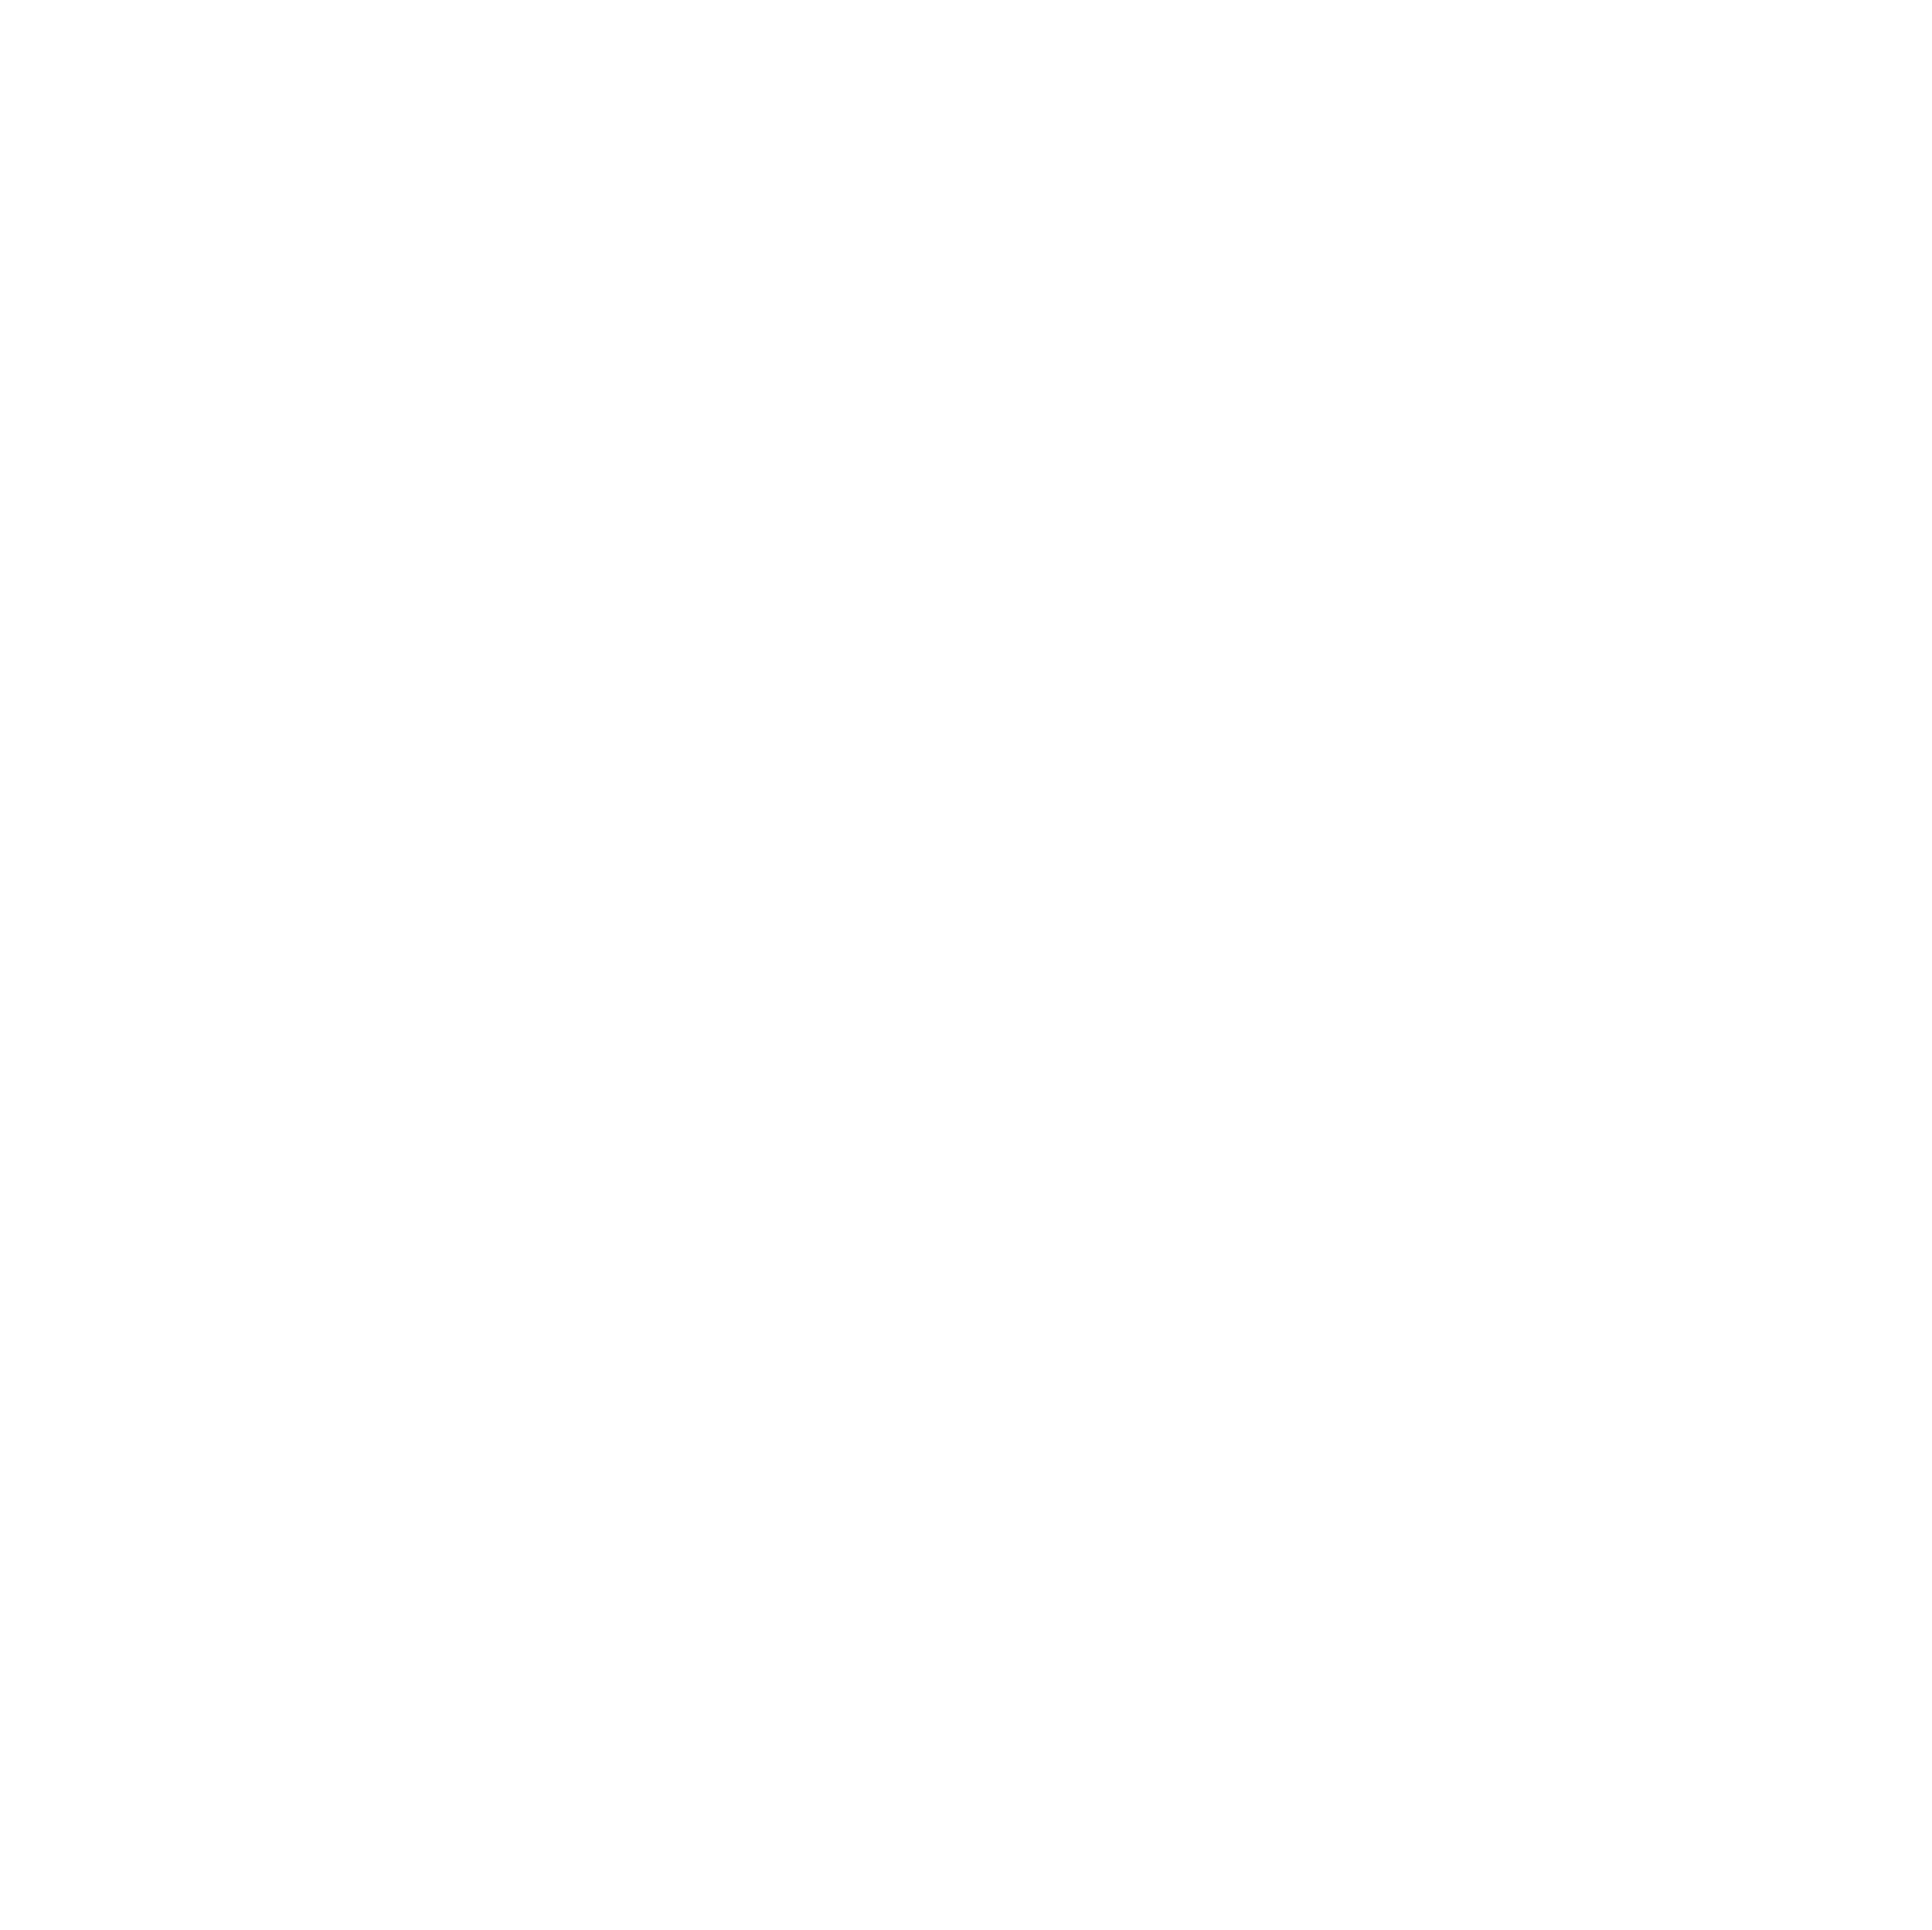
Target: CD-40-8434. Instrument: ACS/SBC. Filter: F150LP. Exposure: 2 min. Observation ID: hst_17127_01_acs_sbc_f150lp_jewk01

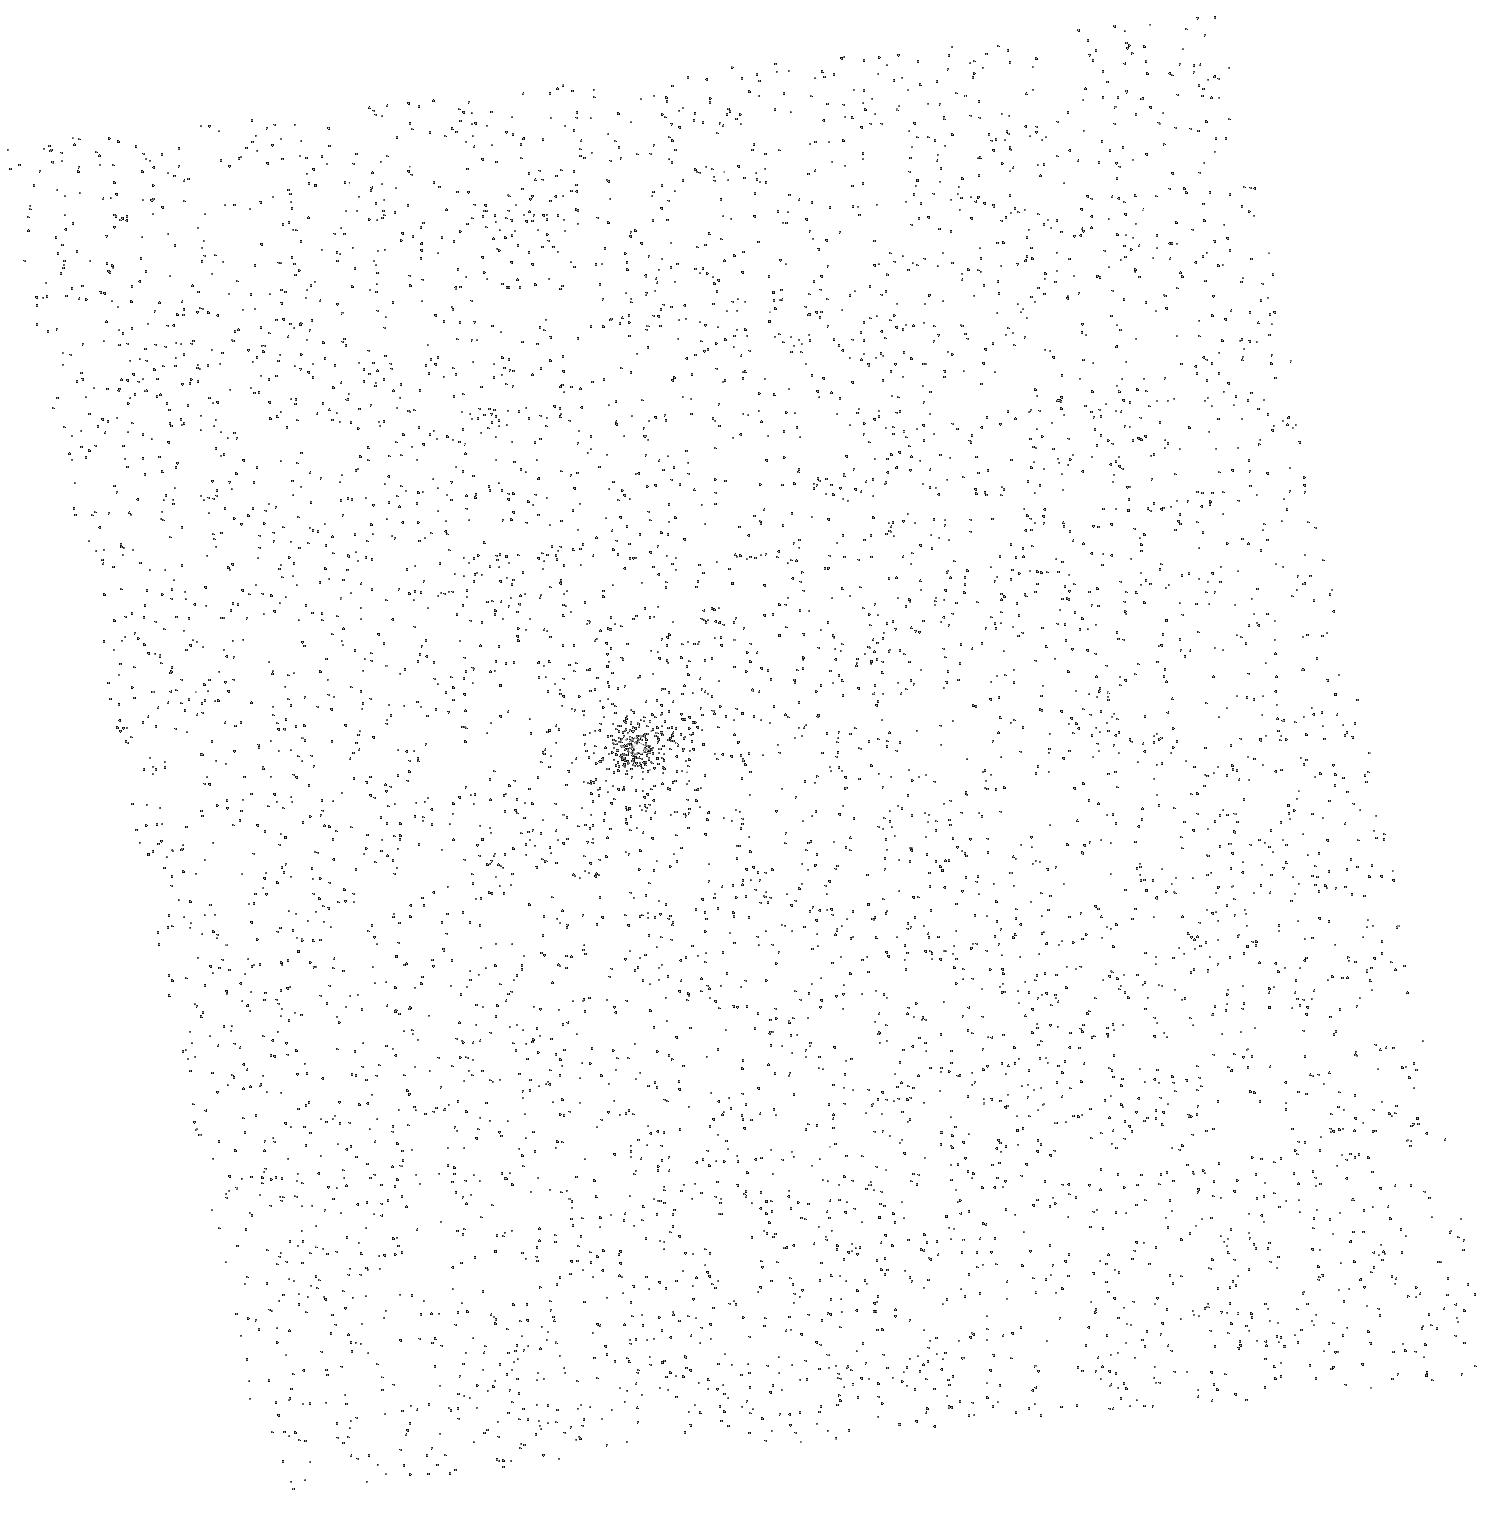
Target: CD-40-8434. Instrument: ACS/SBC. Filter: F150LP. Exposure: 2 min. Observation ID: hst_17127_02_acs_sbc_f150lp_jewk02

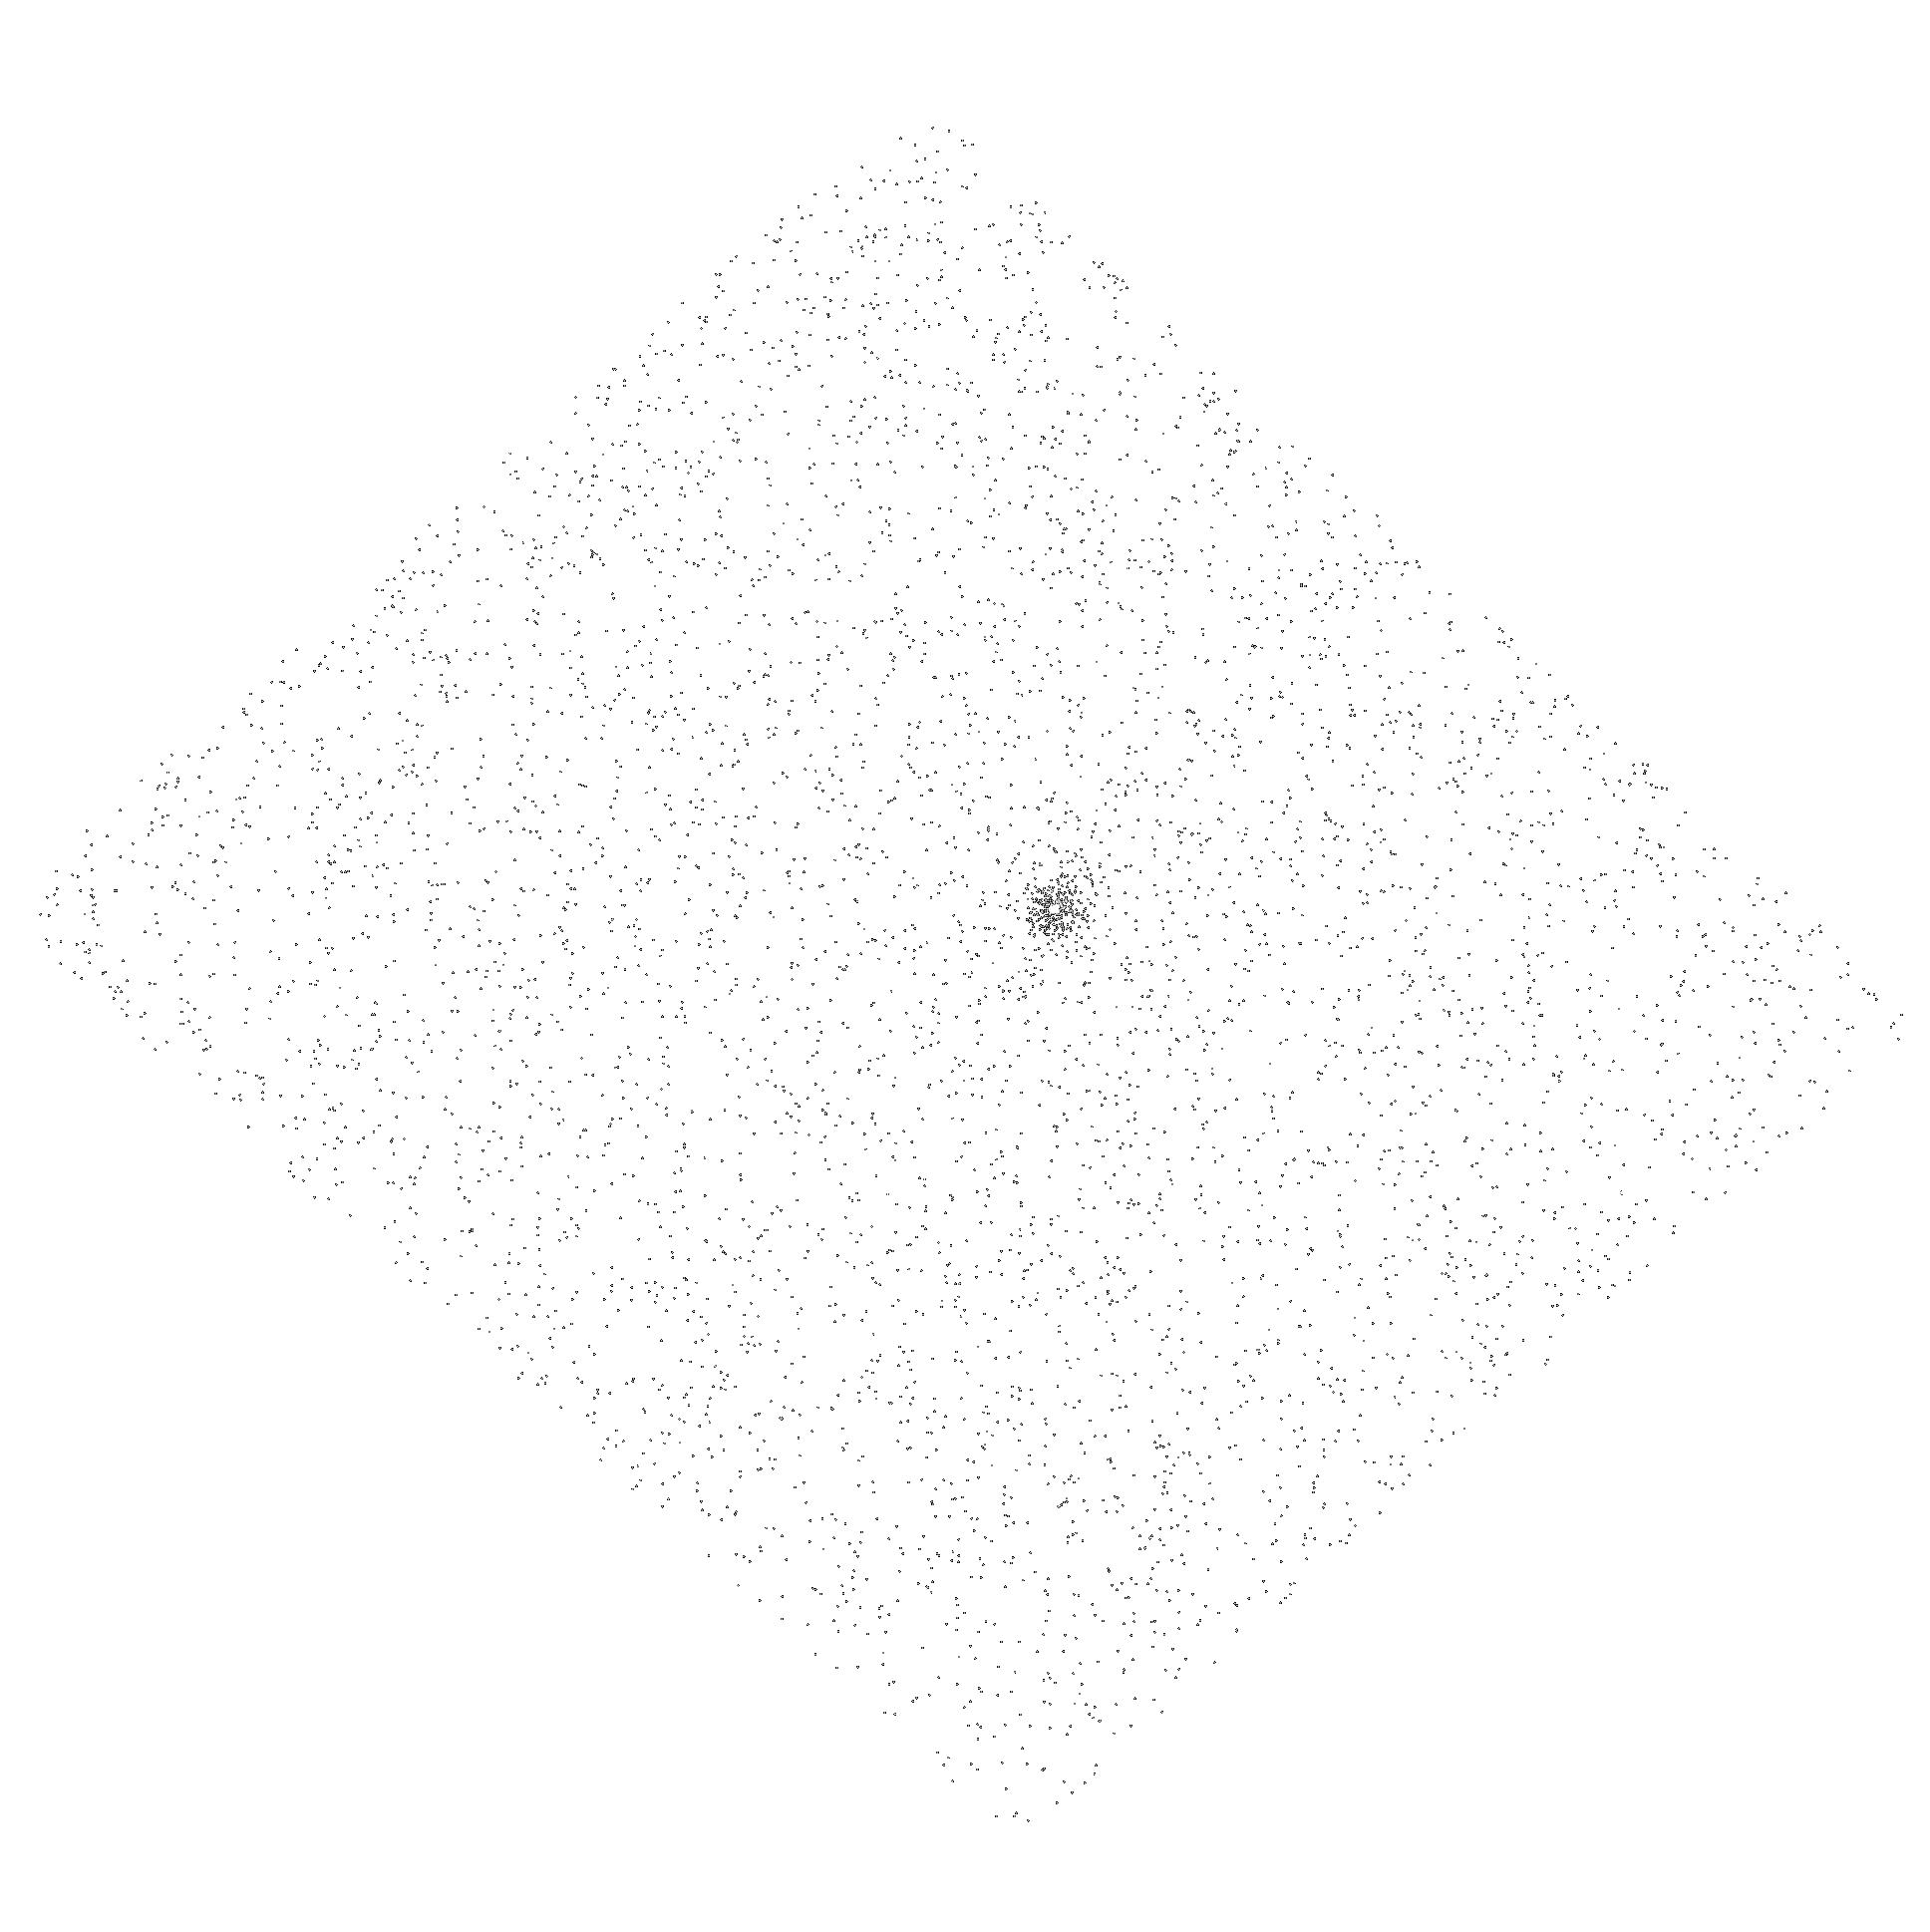
Target: CD-40-8434. Instrument: ACS/SBC. Filter: F150LP. Exposure: 2 min. Observation ID: hst_17127_04_acs_sbc_f150lp_jewk04

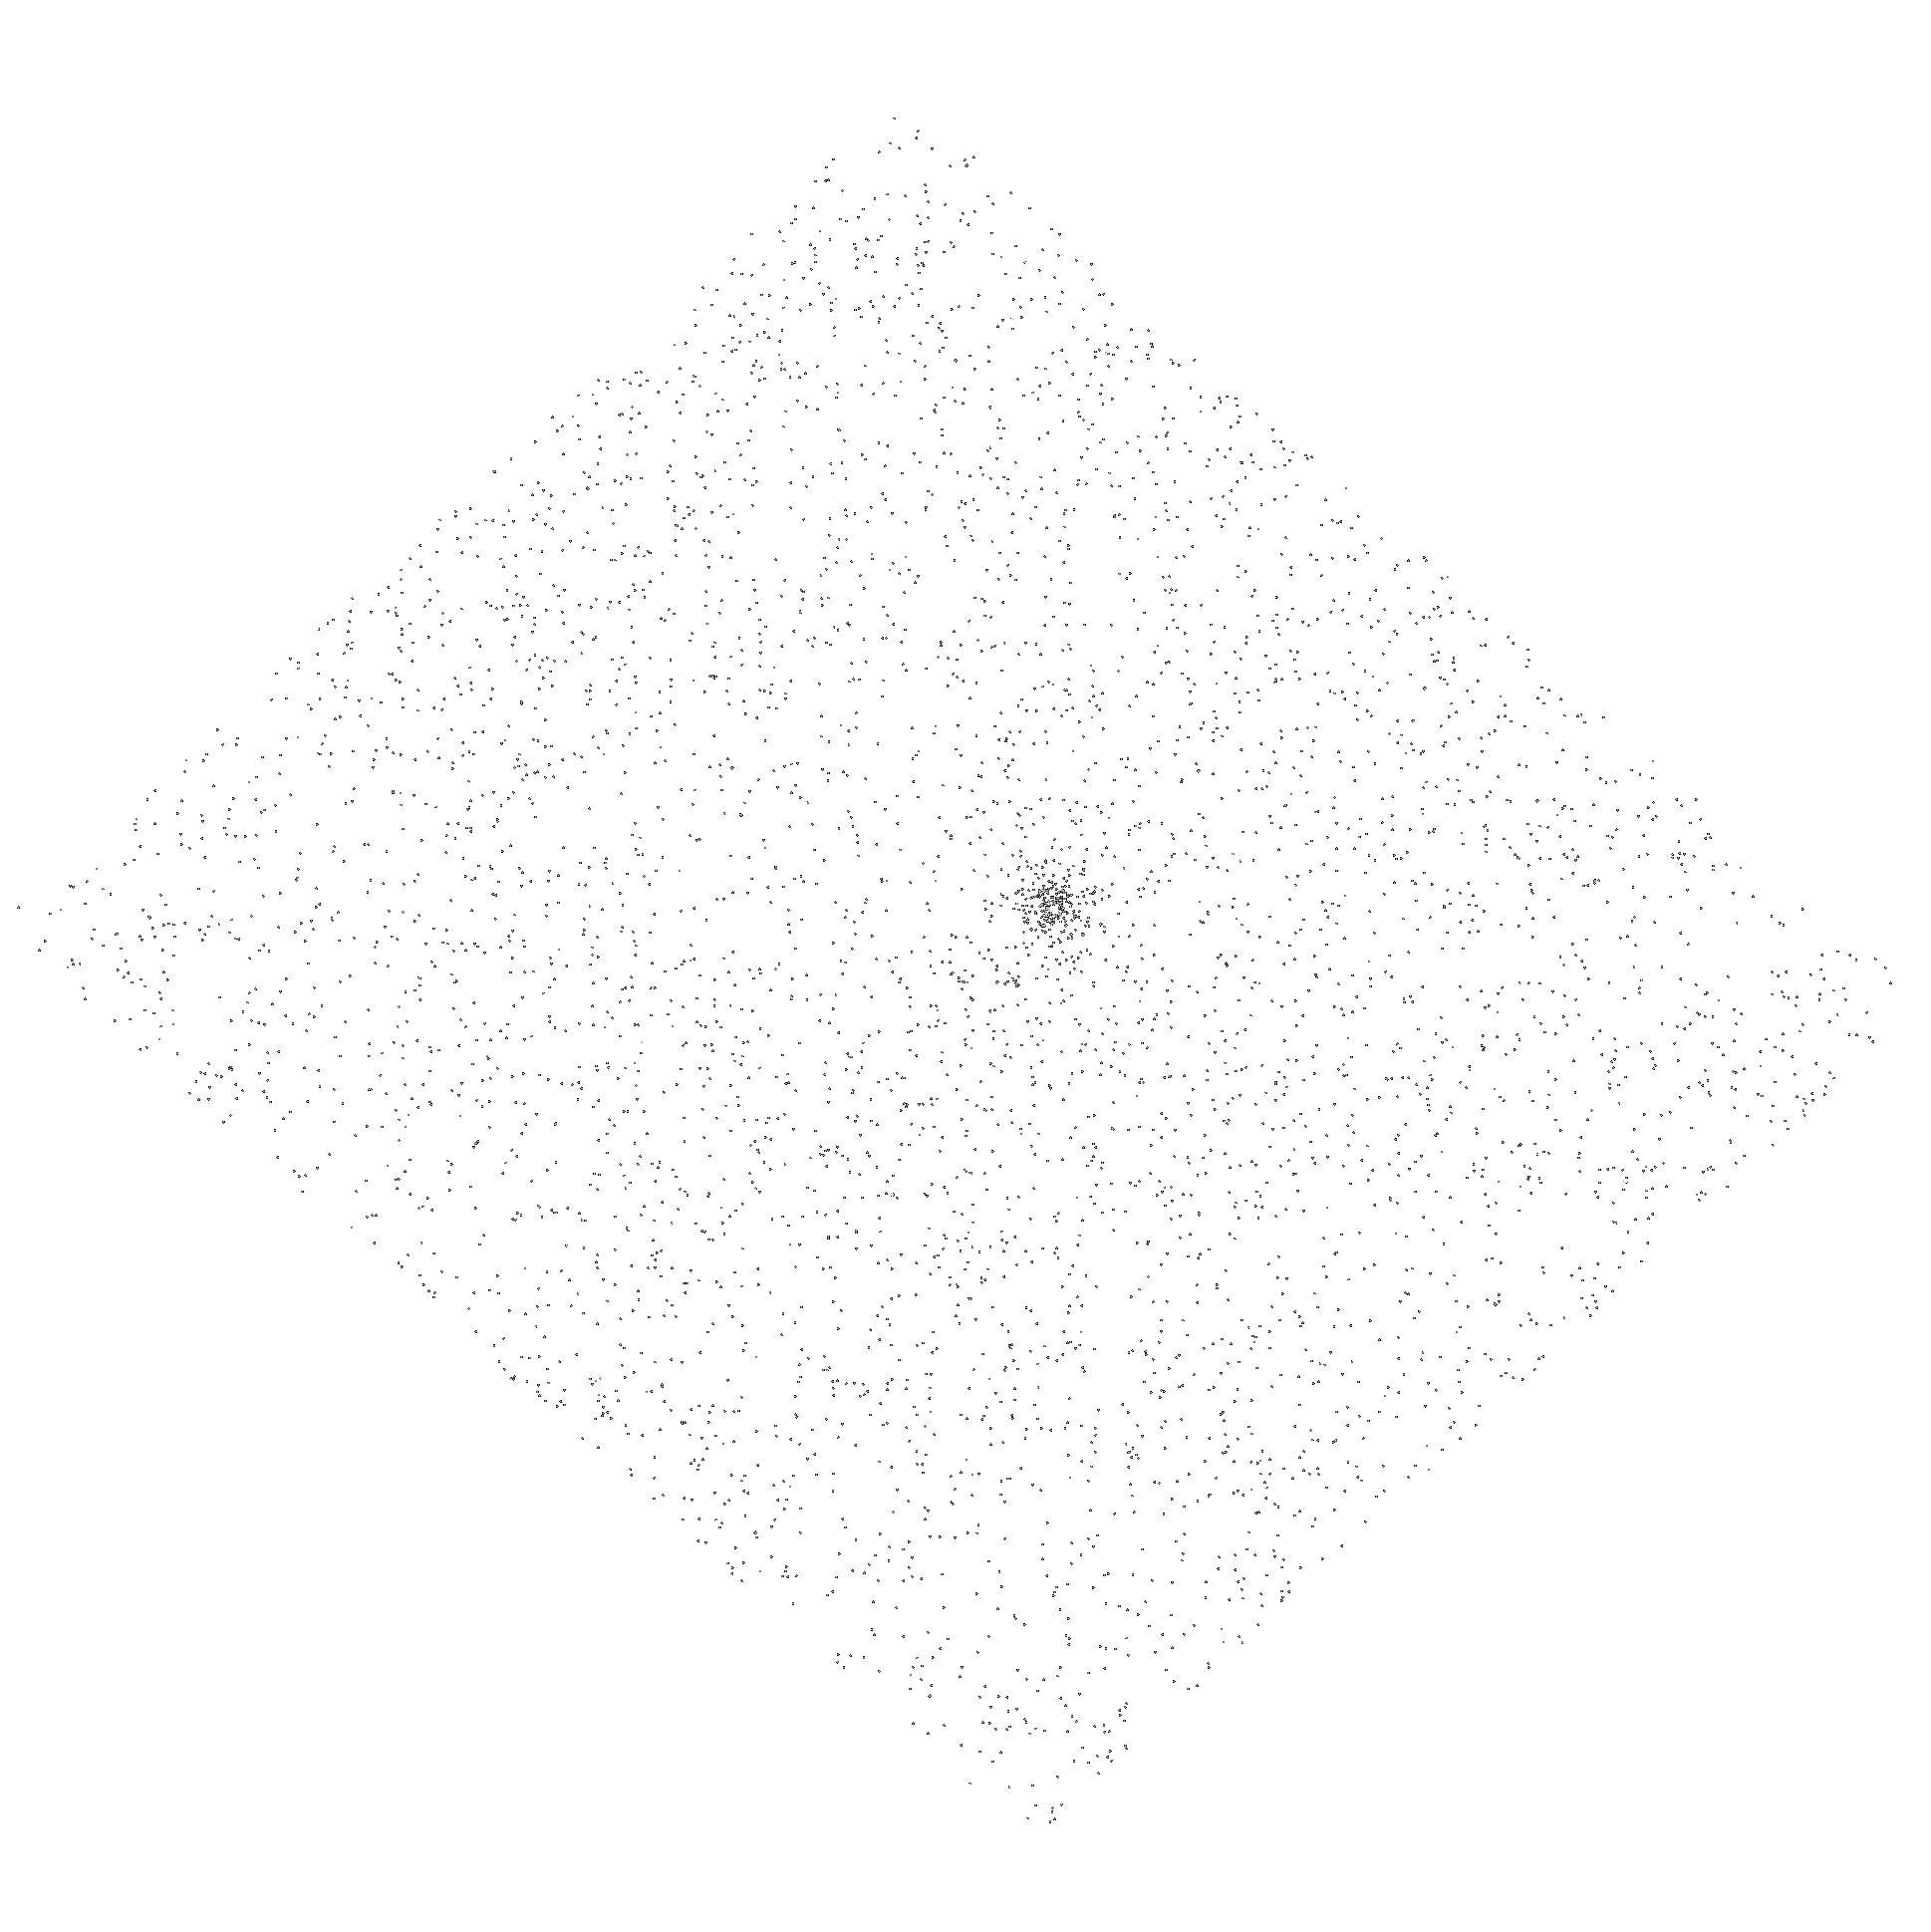
Target: CD-40-8434. Instrument: ACS/SBC. Filter: F150LP. Exposure: 2 min. Observation ID: hst_17127_06_acs_sbc_f150lp_jewk06

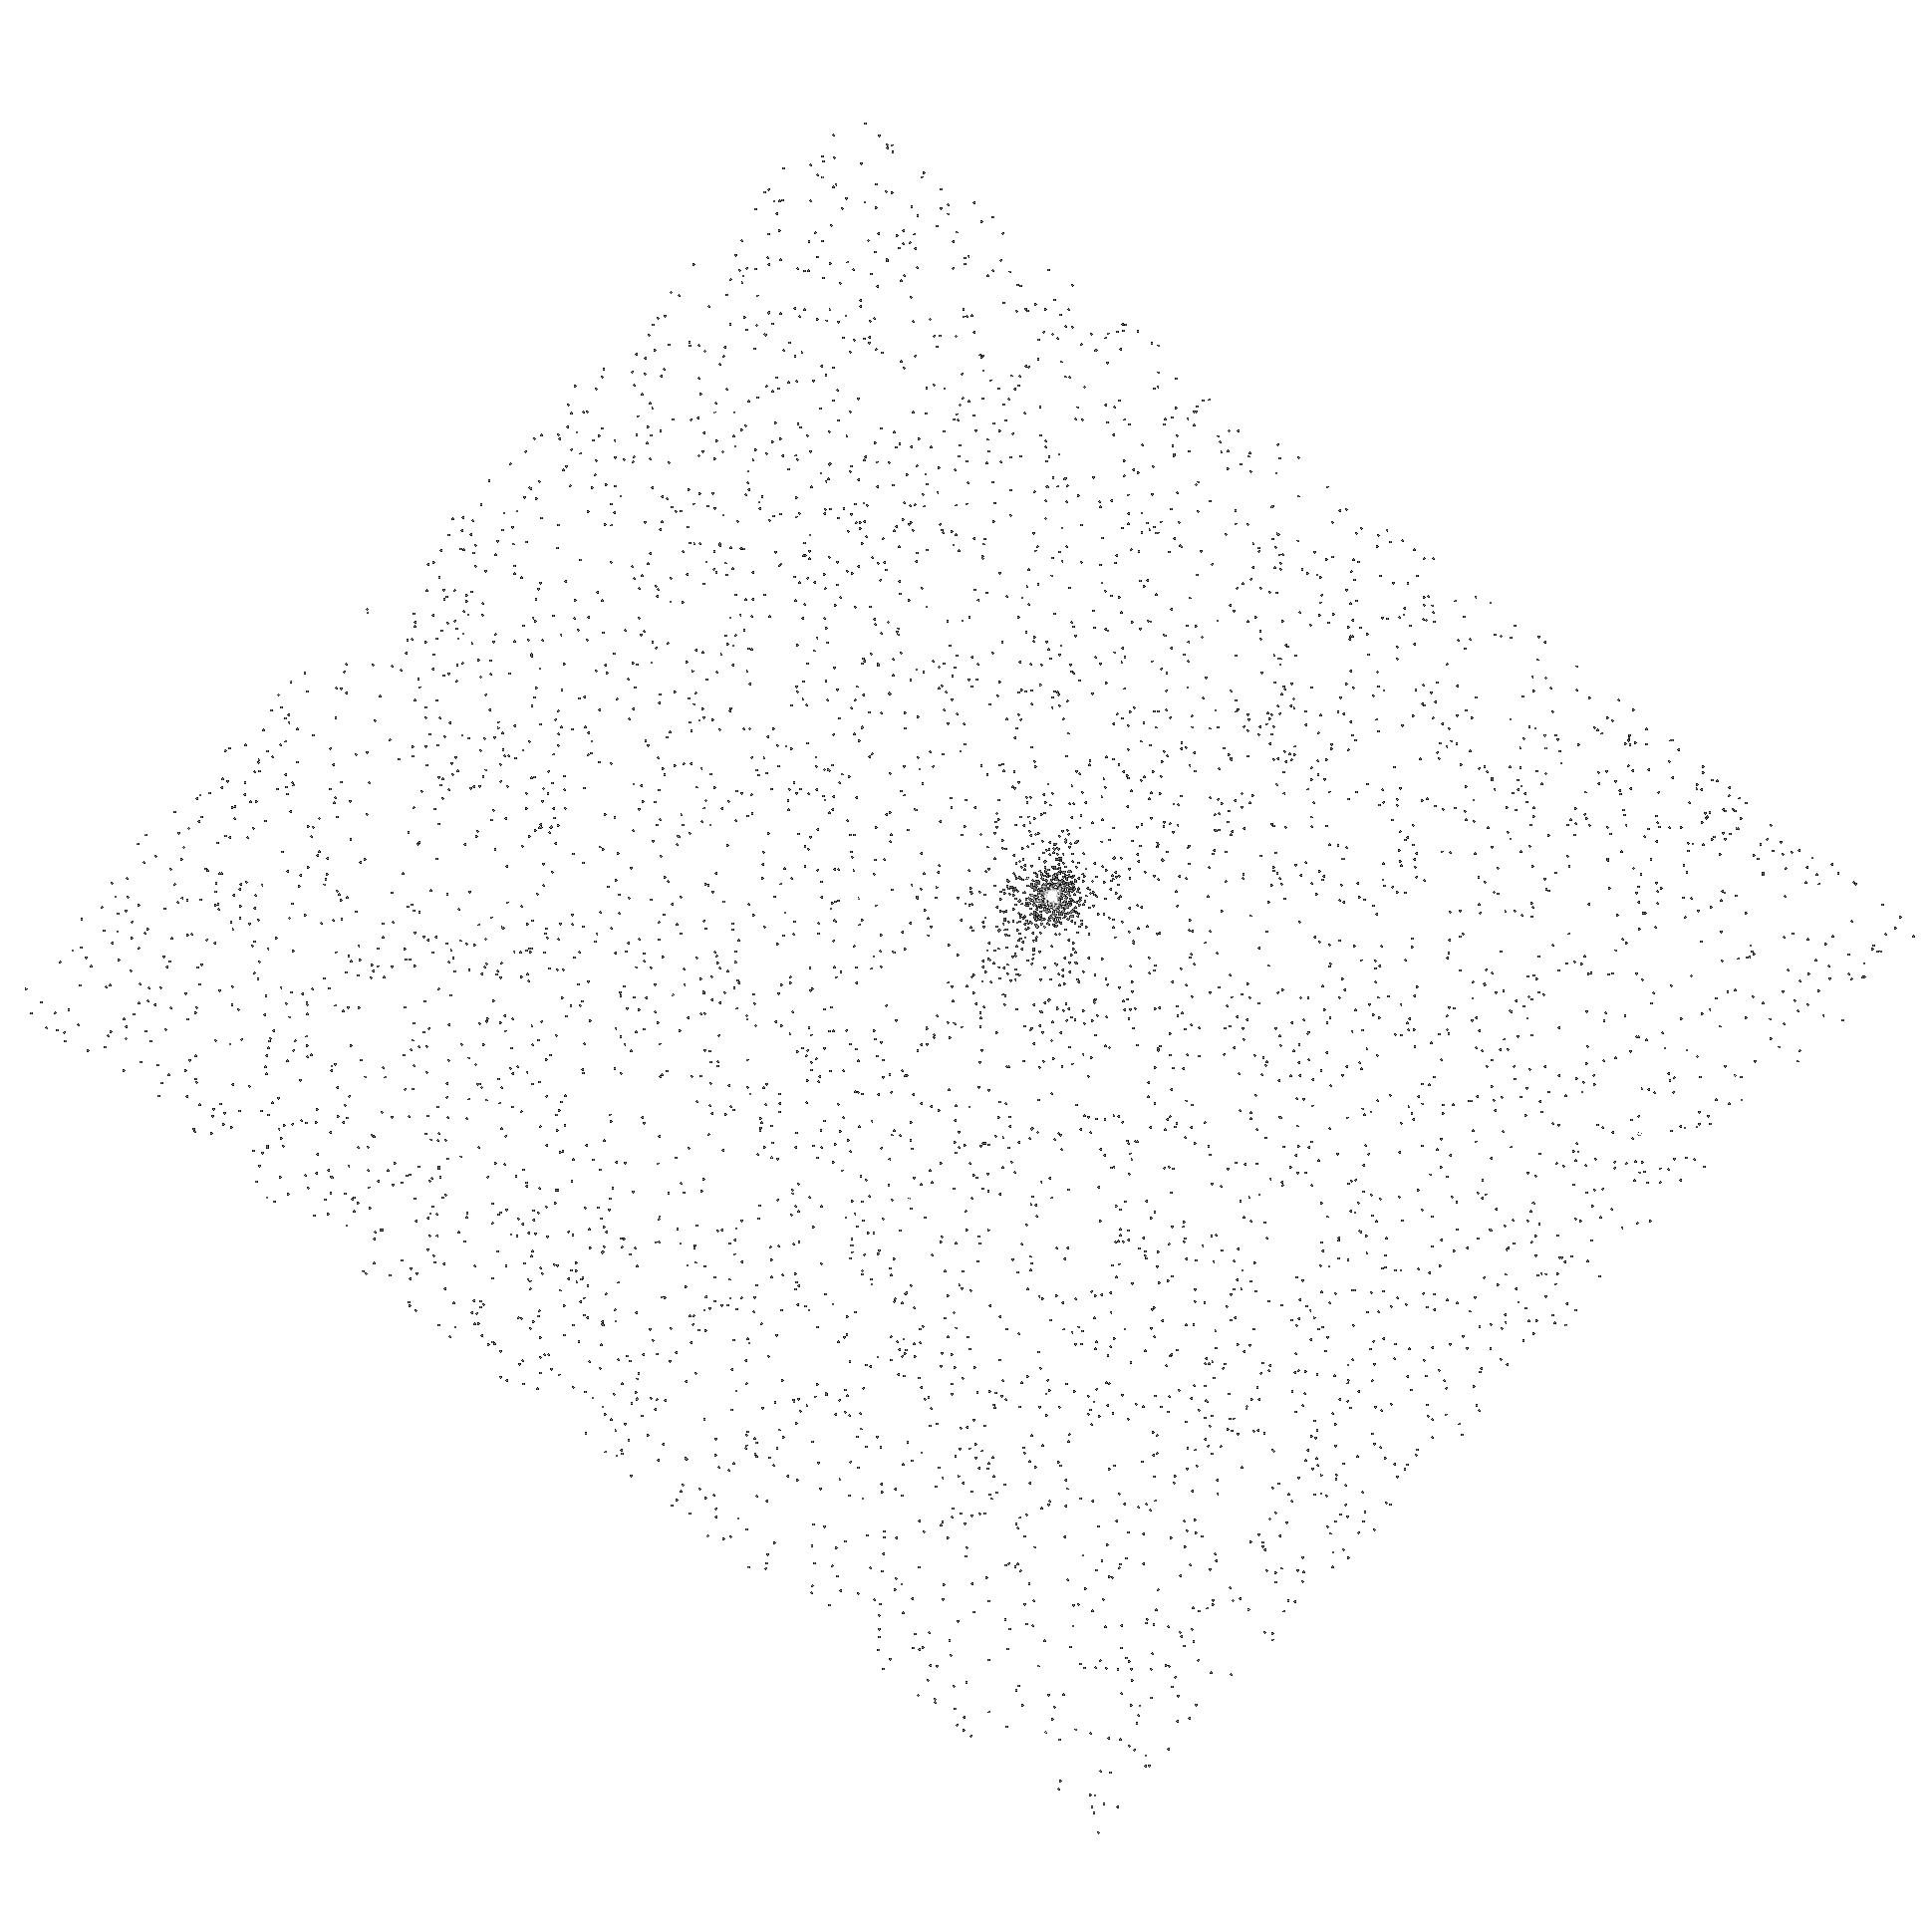
Target: CD-40-8434. Instrument: ACS/SBC. Filter: F150LP. Exposure: 2 min. Observation ID: hst_17127_05_acs_sbc_f150lp_jewk05

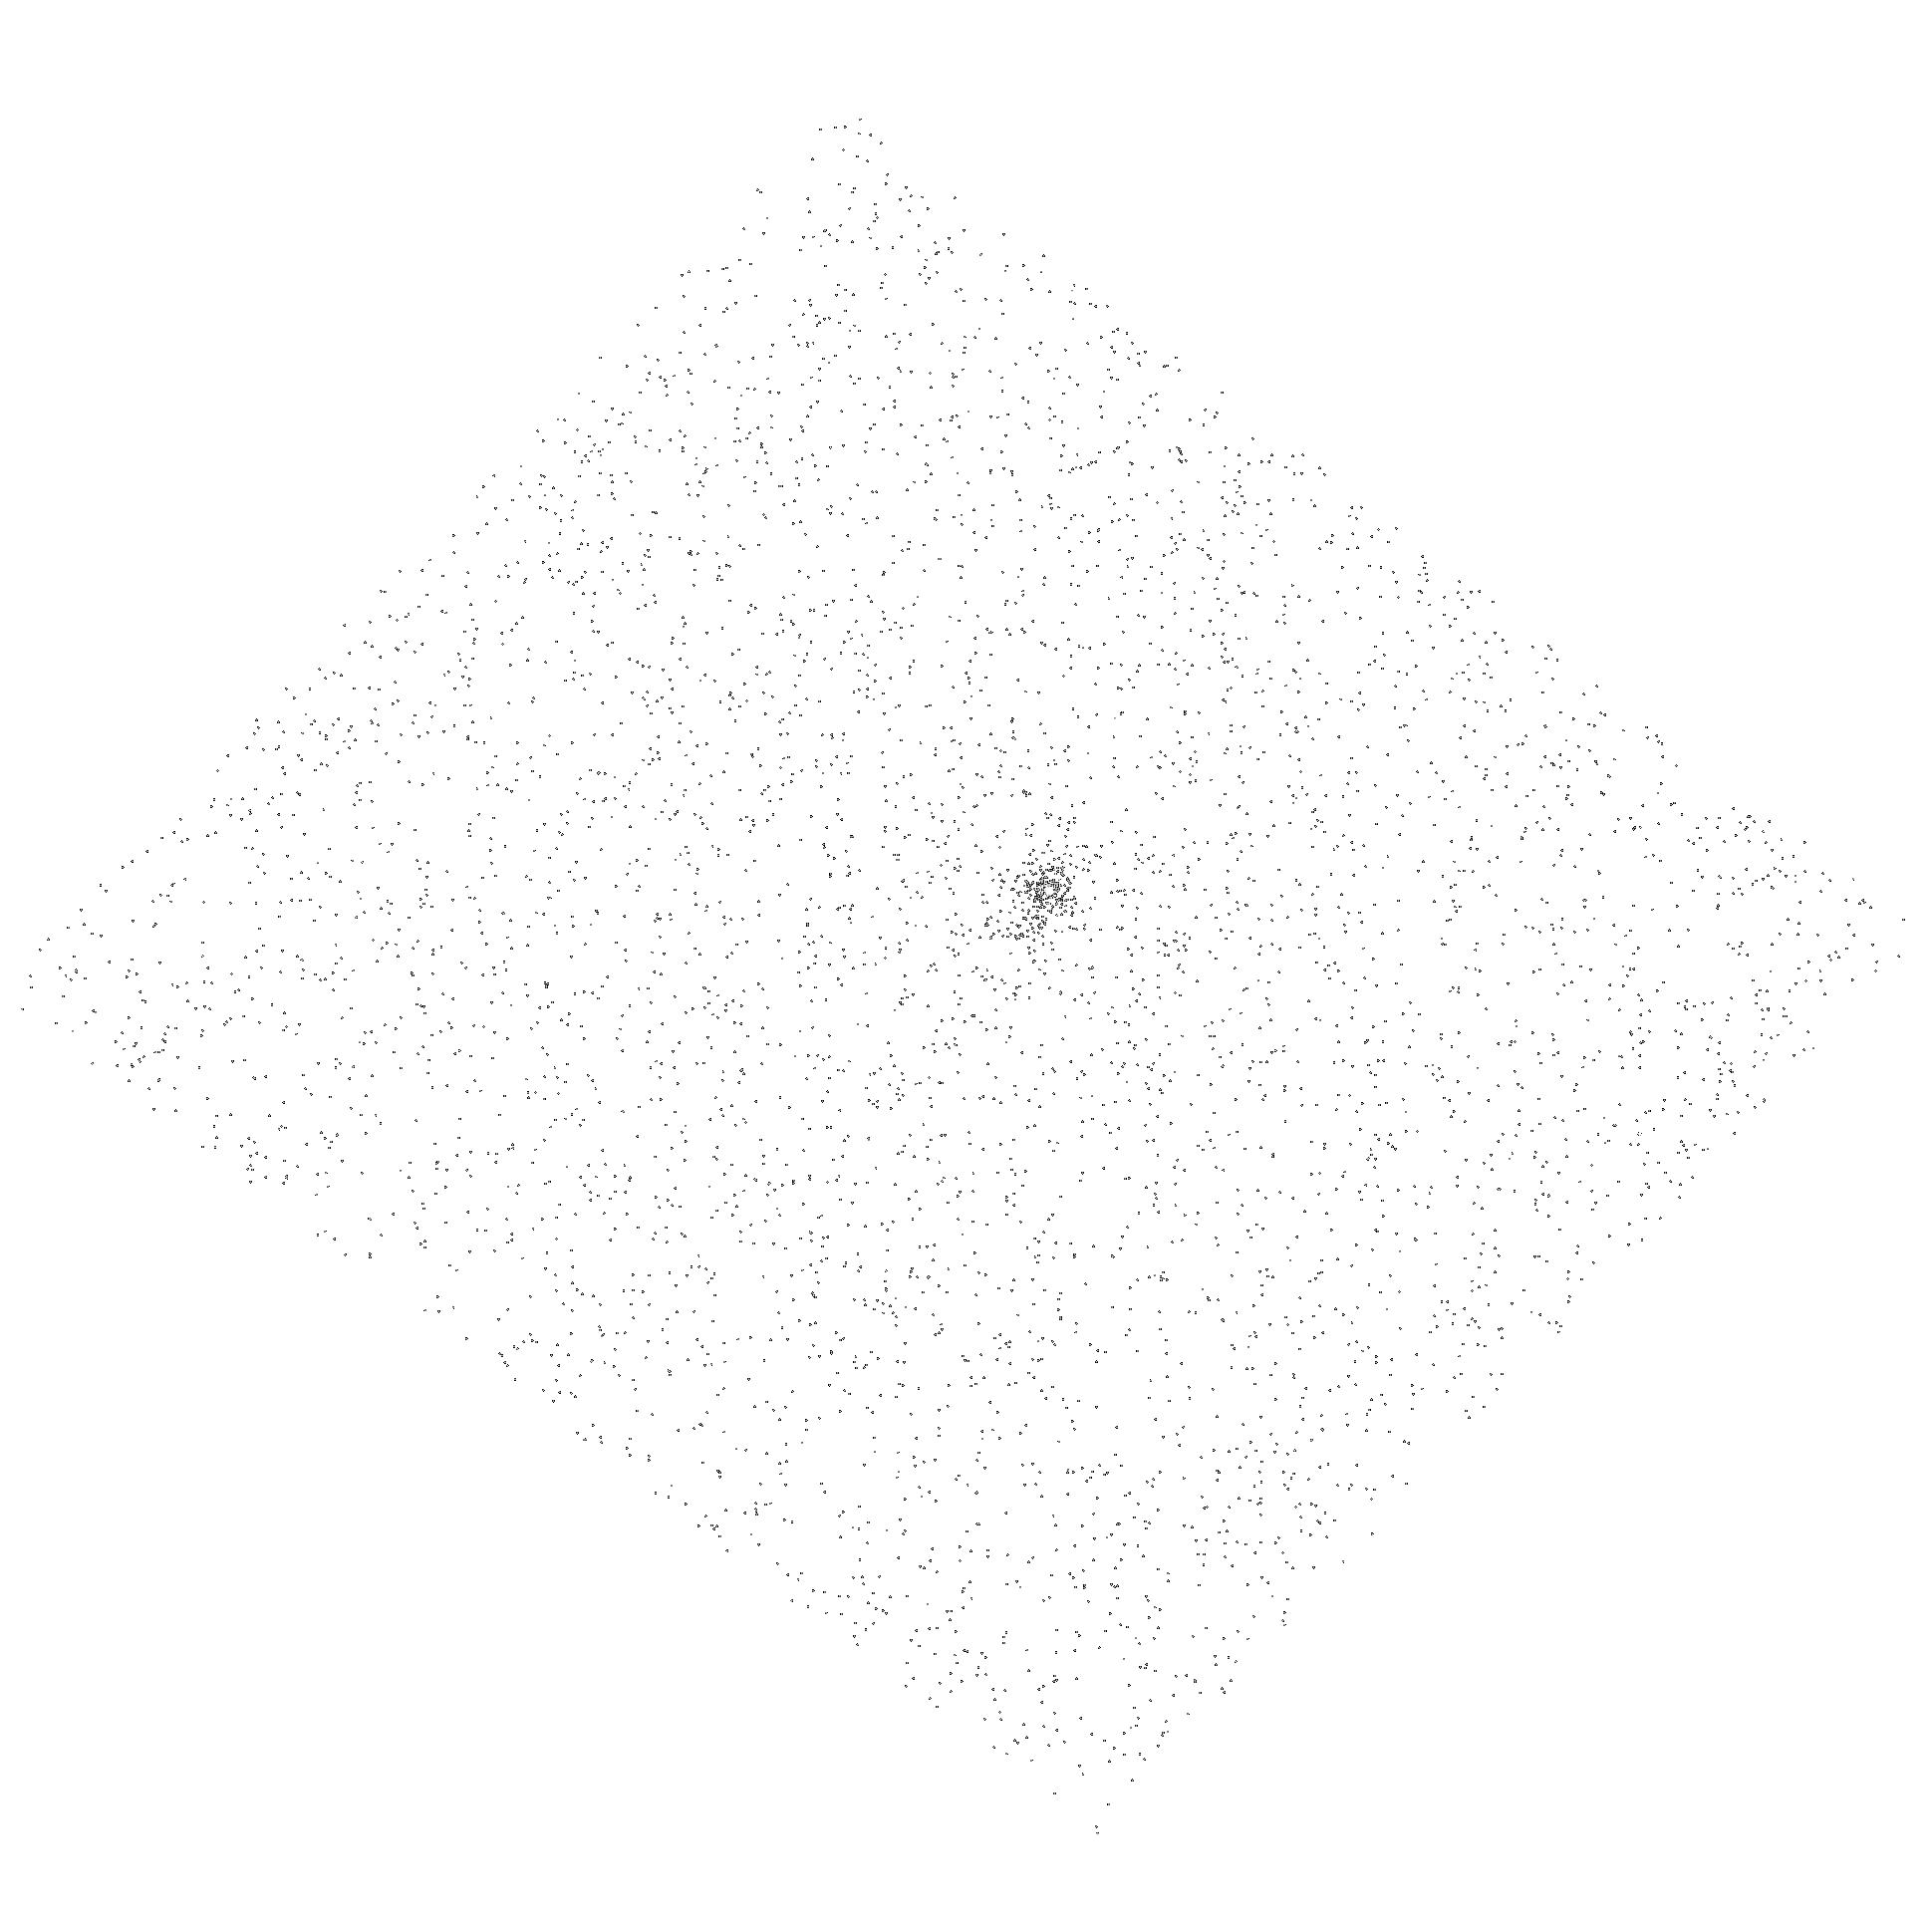
Target: CD-40-8434. Instrument: ACS/SBC. Filter: F150LP. Exposure: 2 min. Observation ID: hst_17127_03_acs_sbc_f150lp_jewk03

Testing models of accretion onto the Young Planetary System PDS 70 (PI: Aoyama, Yuhiko)

Observations of the planet-forming regions have revolutionized our understanding of how planets formed in the past decade. Of the many advances, the PDS 70 system is unique -- a system hosting two giant plants that are still growing from proto-lunary disks. When trying to understand the mass assembly of giant planets, such as PDS 70 b and c, this growth rate is a fundamental property. Typically the accretion rate is estimated by measuring H-alpha and then converting the line luminosity into accretion luminosity. However, this conversion was developed for the case where H-alpha emission is produced in the magnetospheric accretion flow. For forming planets, the magnetospheric accretion flow may not be hot enough to emit hydrogen lines. If the H line emission is instead produced by the accretion shock, more than half of the energy would escape as Ly-alpha photons. This uncertain interpretation leads to large errors in estimates of accretion rates from the observed H-alpha line. In this proposal, we request deep HST/ACS SBC PR130L prism spectra of PDS 70b and c to confirm whether the magnetospheric accretion flow emits hydrogen lines. We will use H2 emission, photoexcited by Ly-alpha photons, to compare Ly-alpha emission to H line emission. In addition, we will measure the C IV line luminosity and place it in the context of accretion flows onto low-mass stars and brown dwarfs. These observations will allow us to understand accretion onto PDS70 b and c and prepare to apply these models to the characterization of future discoveries with JWST and the ELTs.